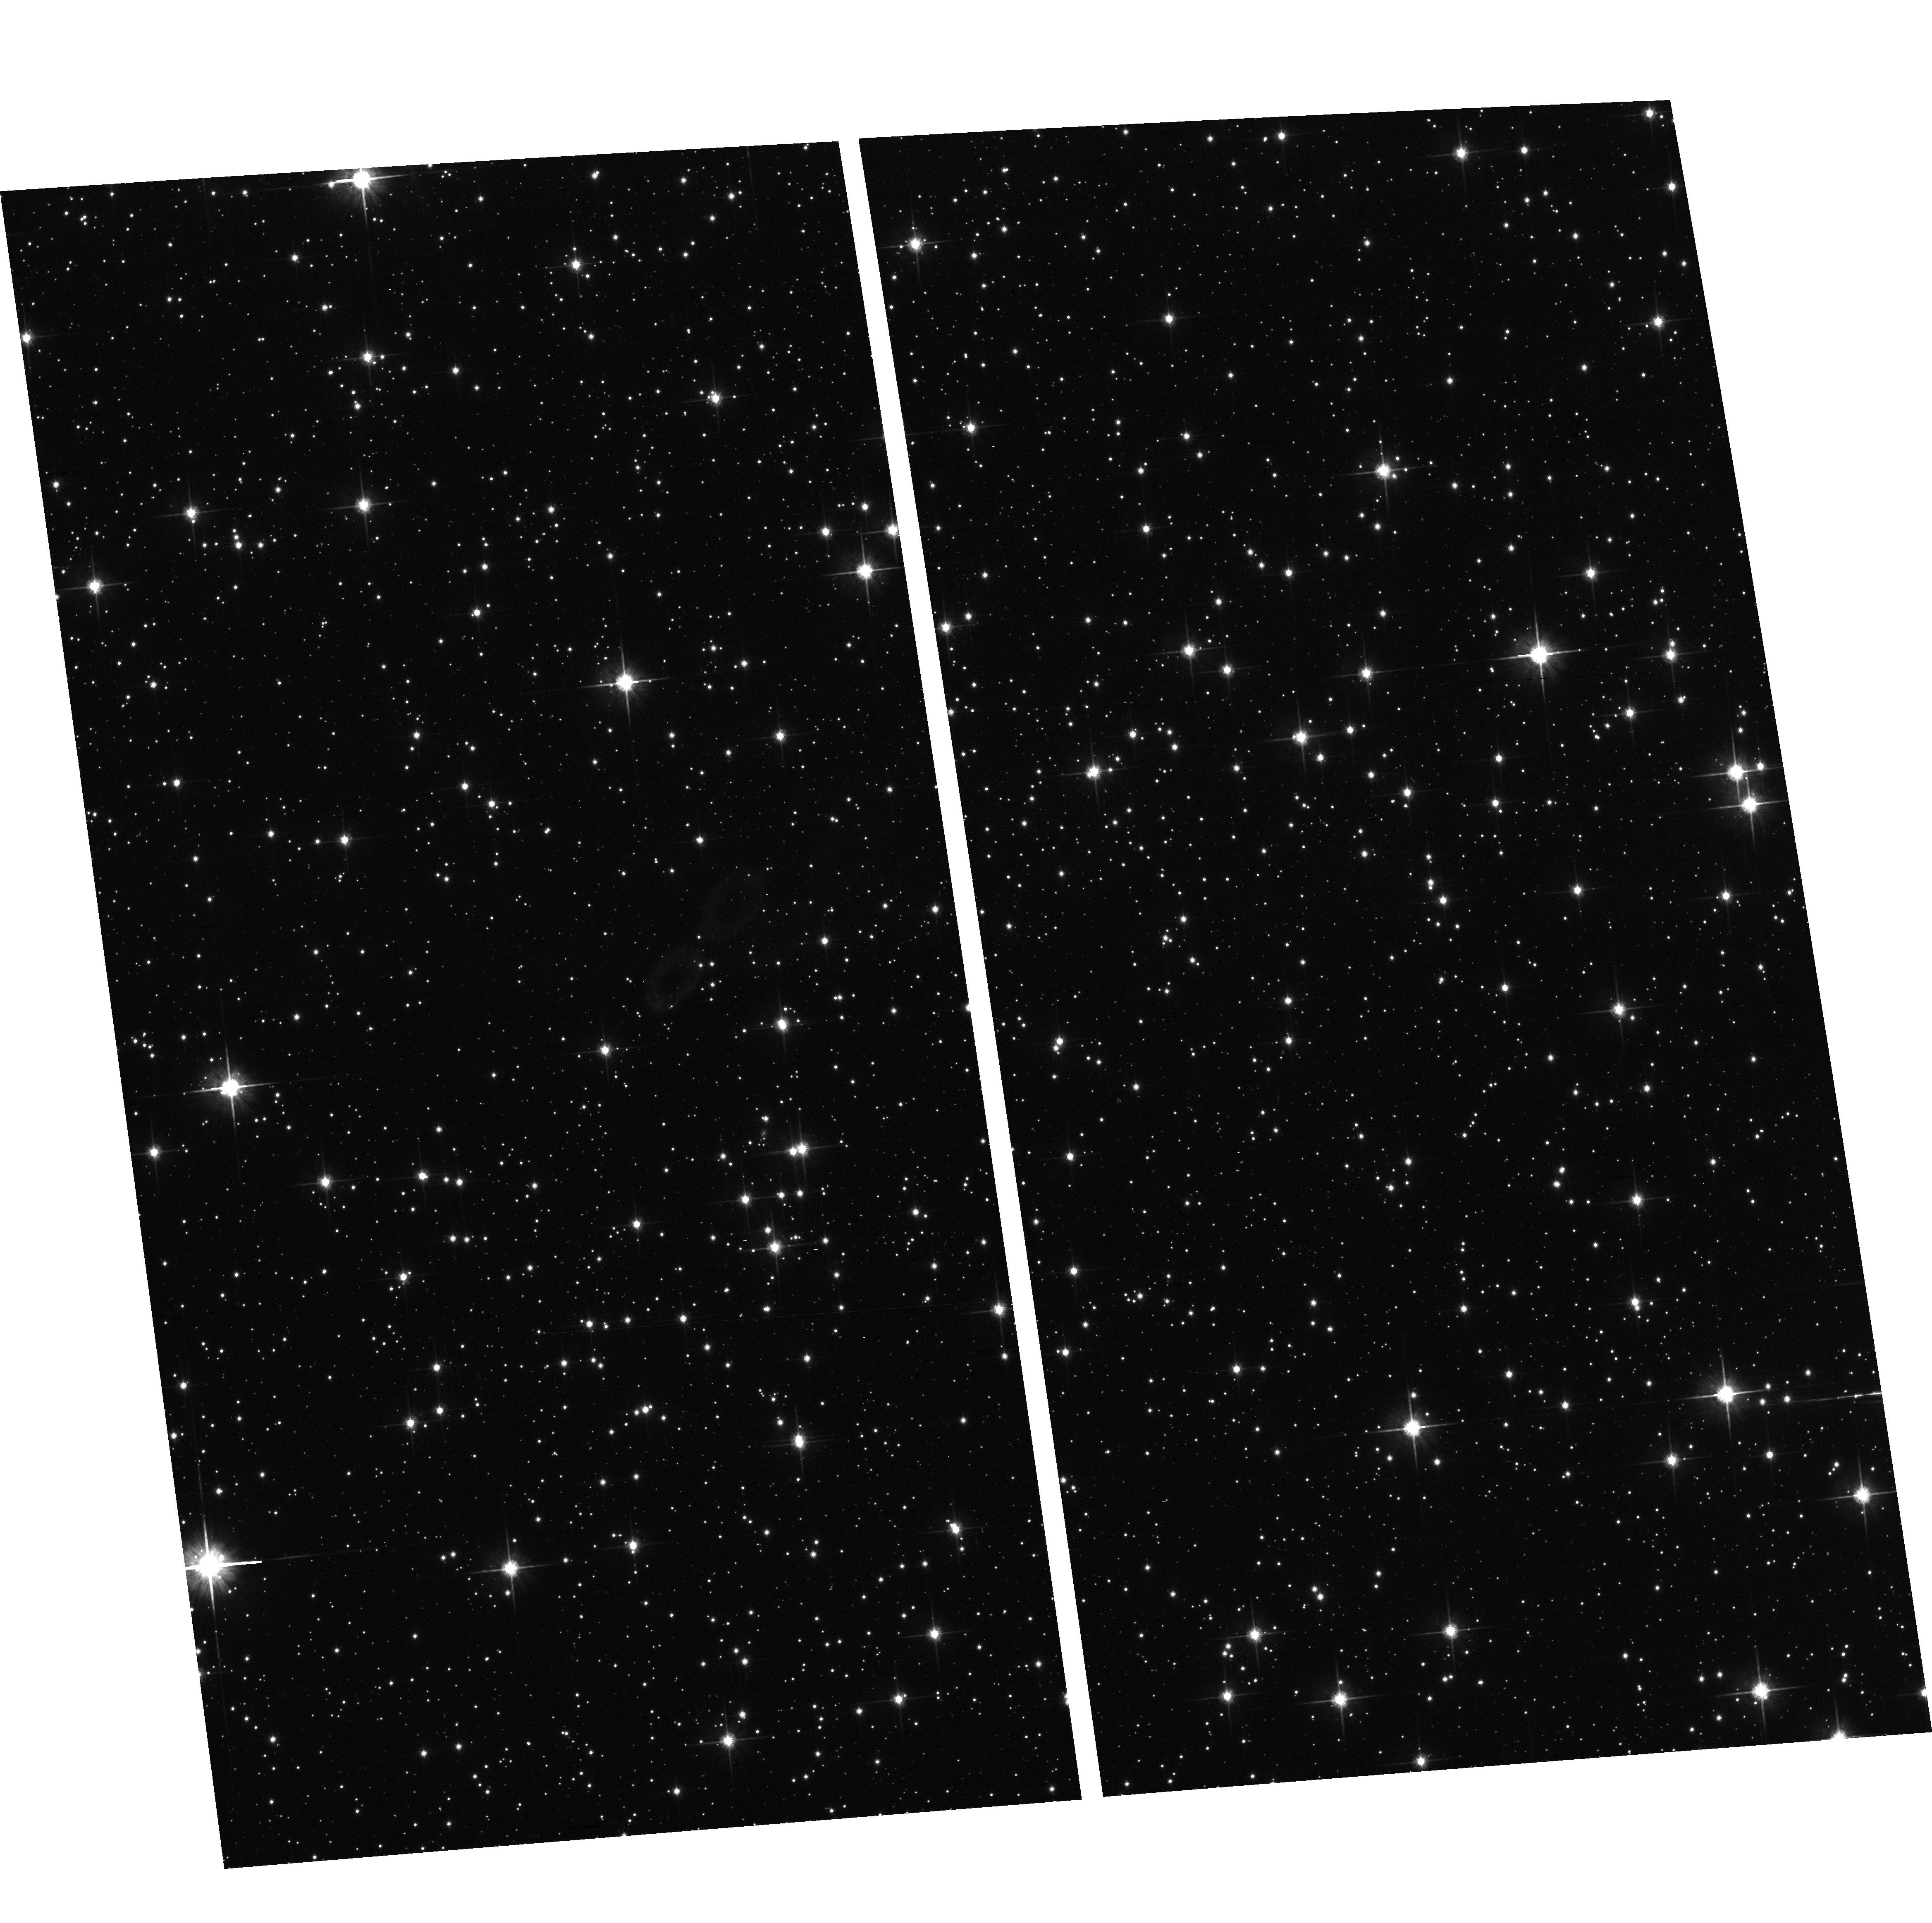
Target: GENERIC-FIELD-3
Instrument: ACS/WFC
Filter: F814W
Exposure: 29 min
Observation ID: hst_10166_03_acs_wfc_f814w_j91s03

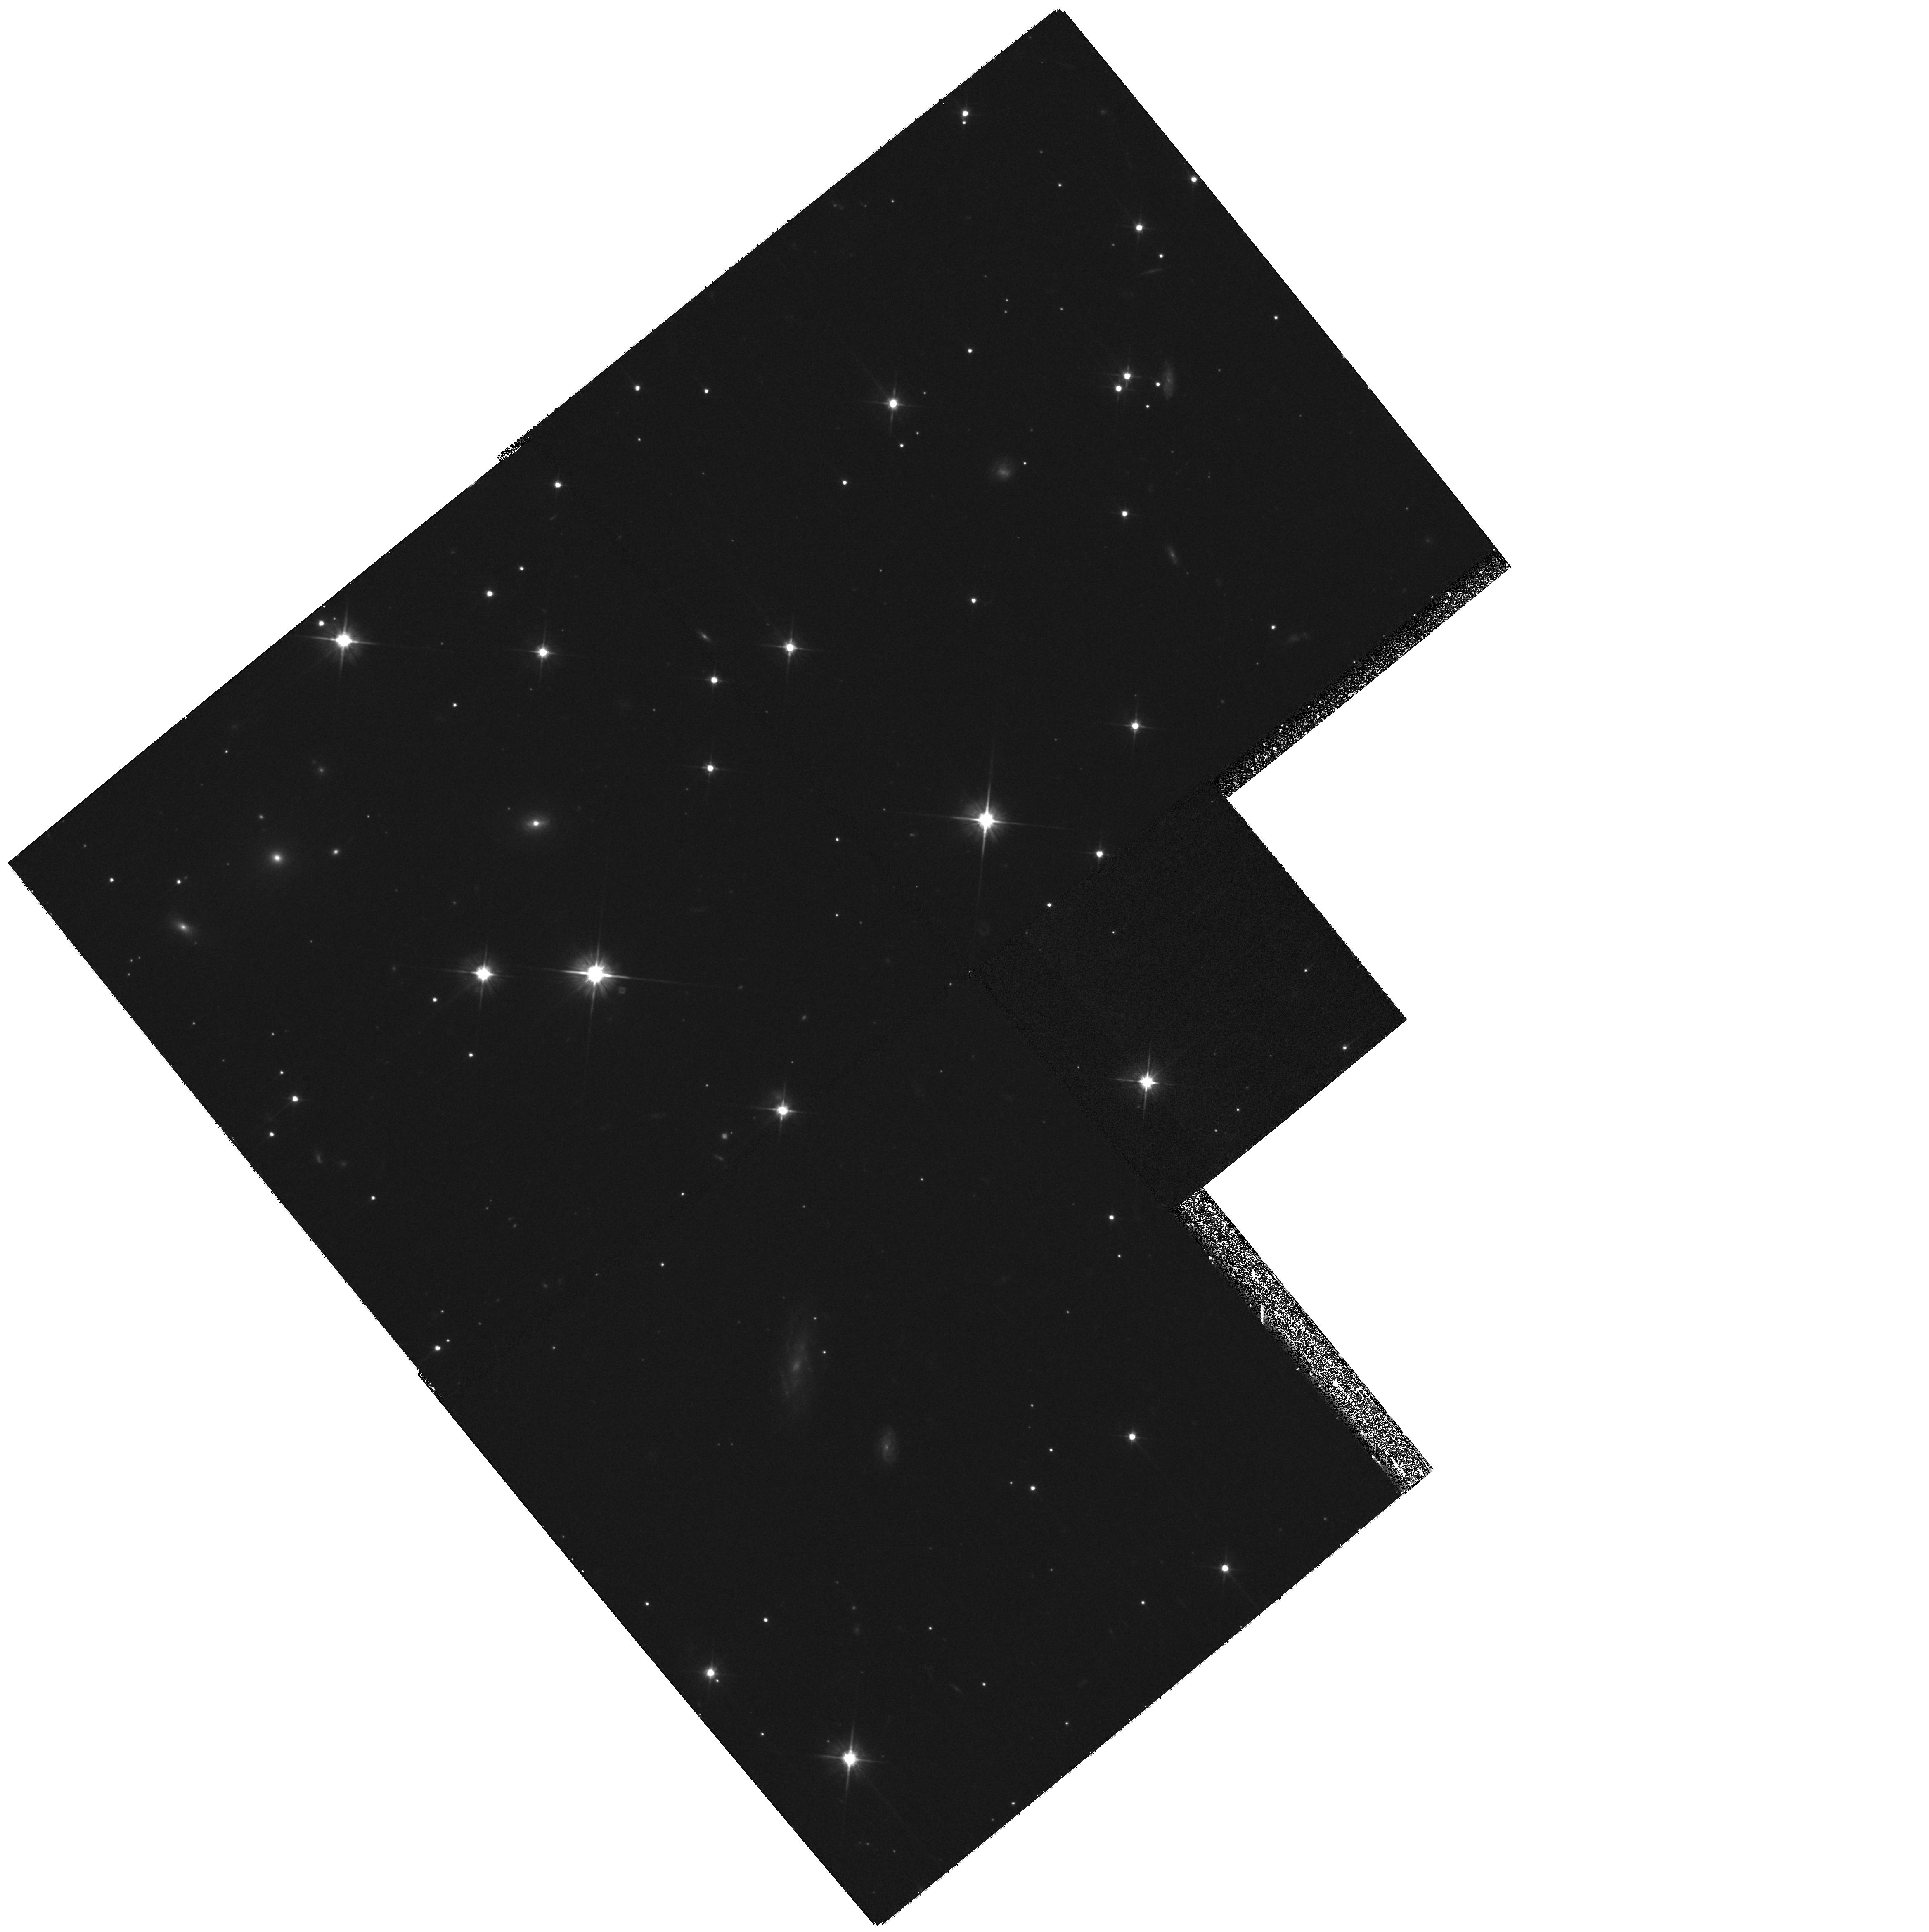
Target: GENERIC-FIELD-4
Instrument: WFPC2/PC
Filter: F606W
Exposure: 27 min
Observation ID: hst_10166_04_wfpc2_pc_f606w_u91s04

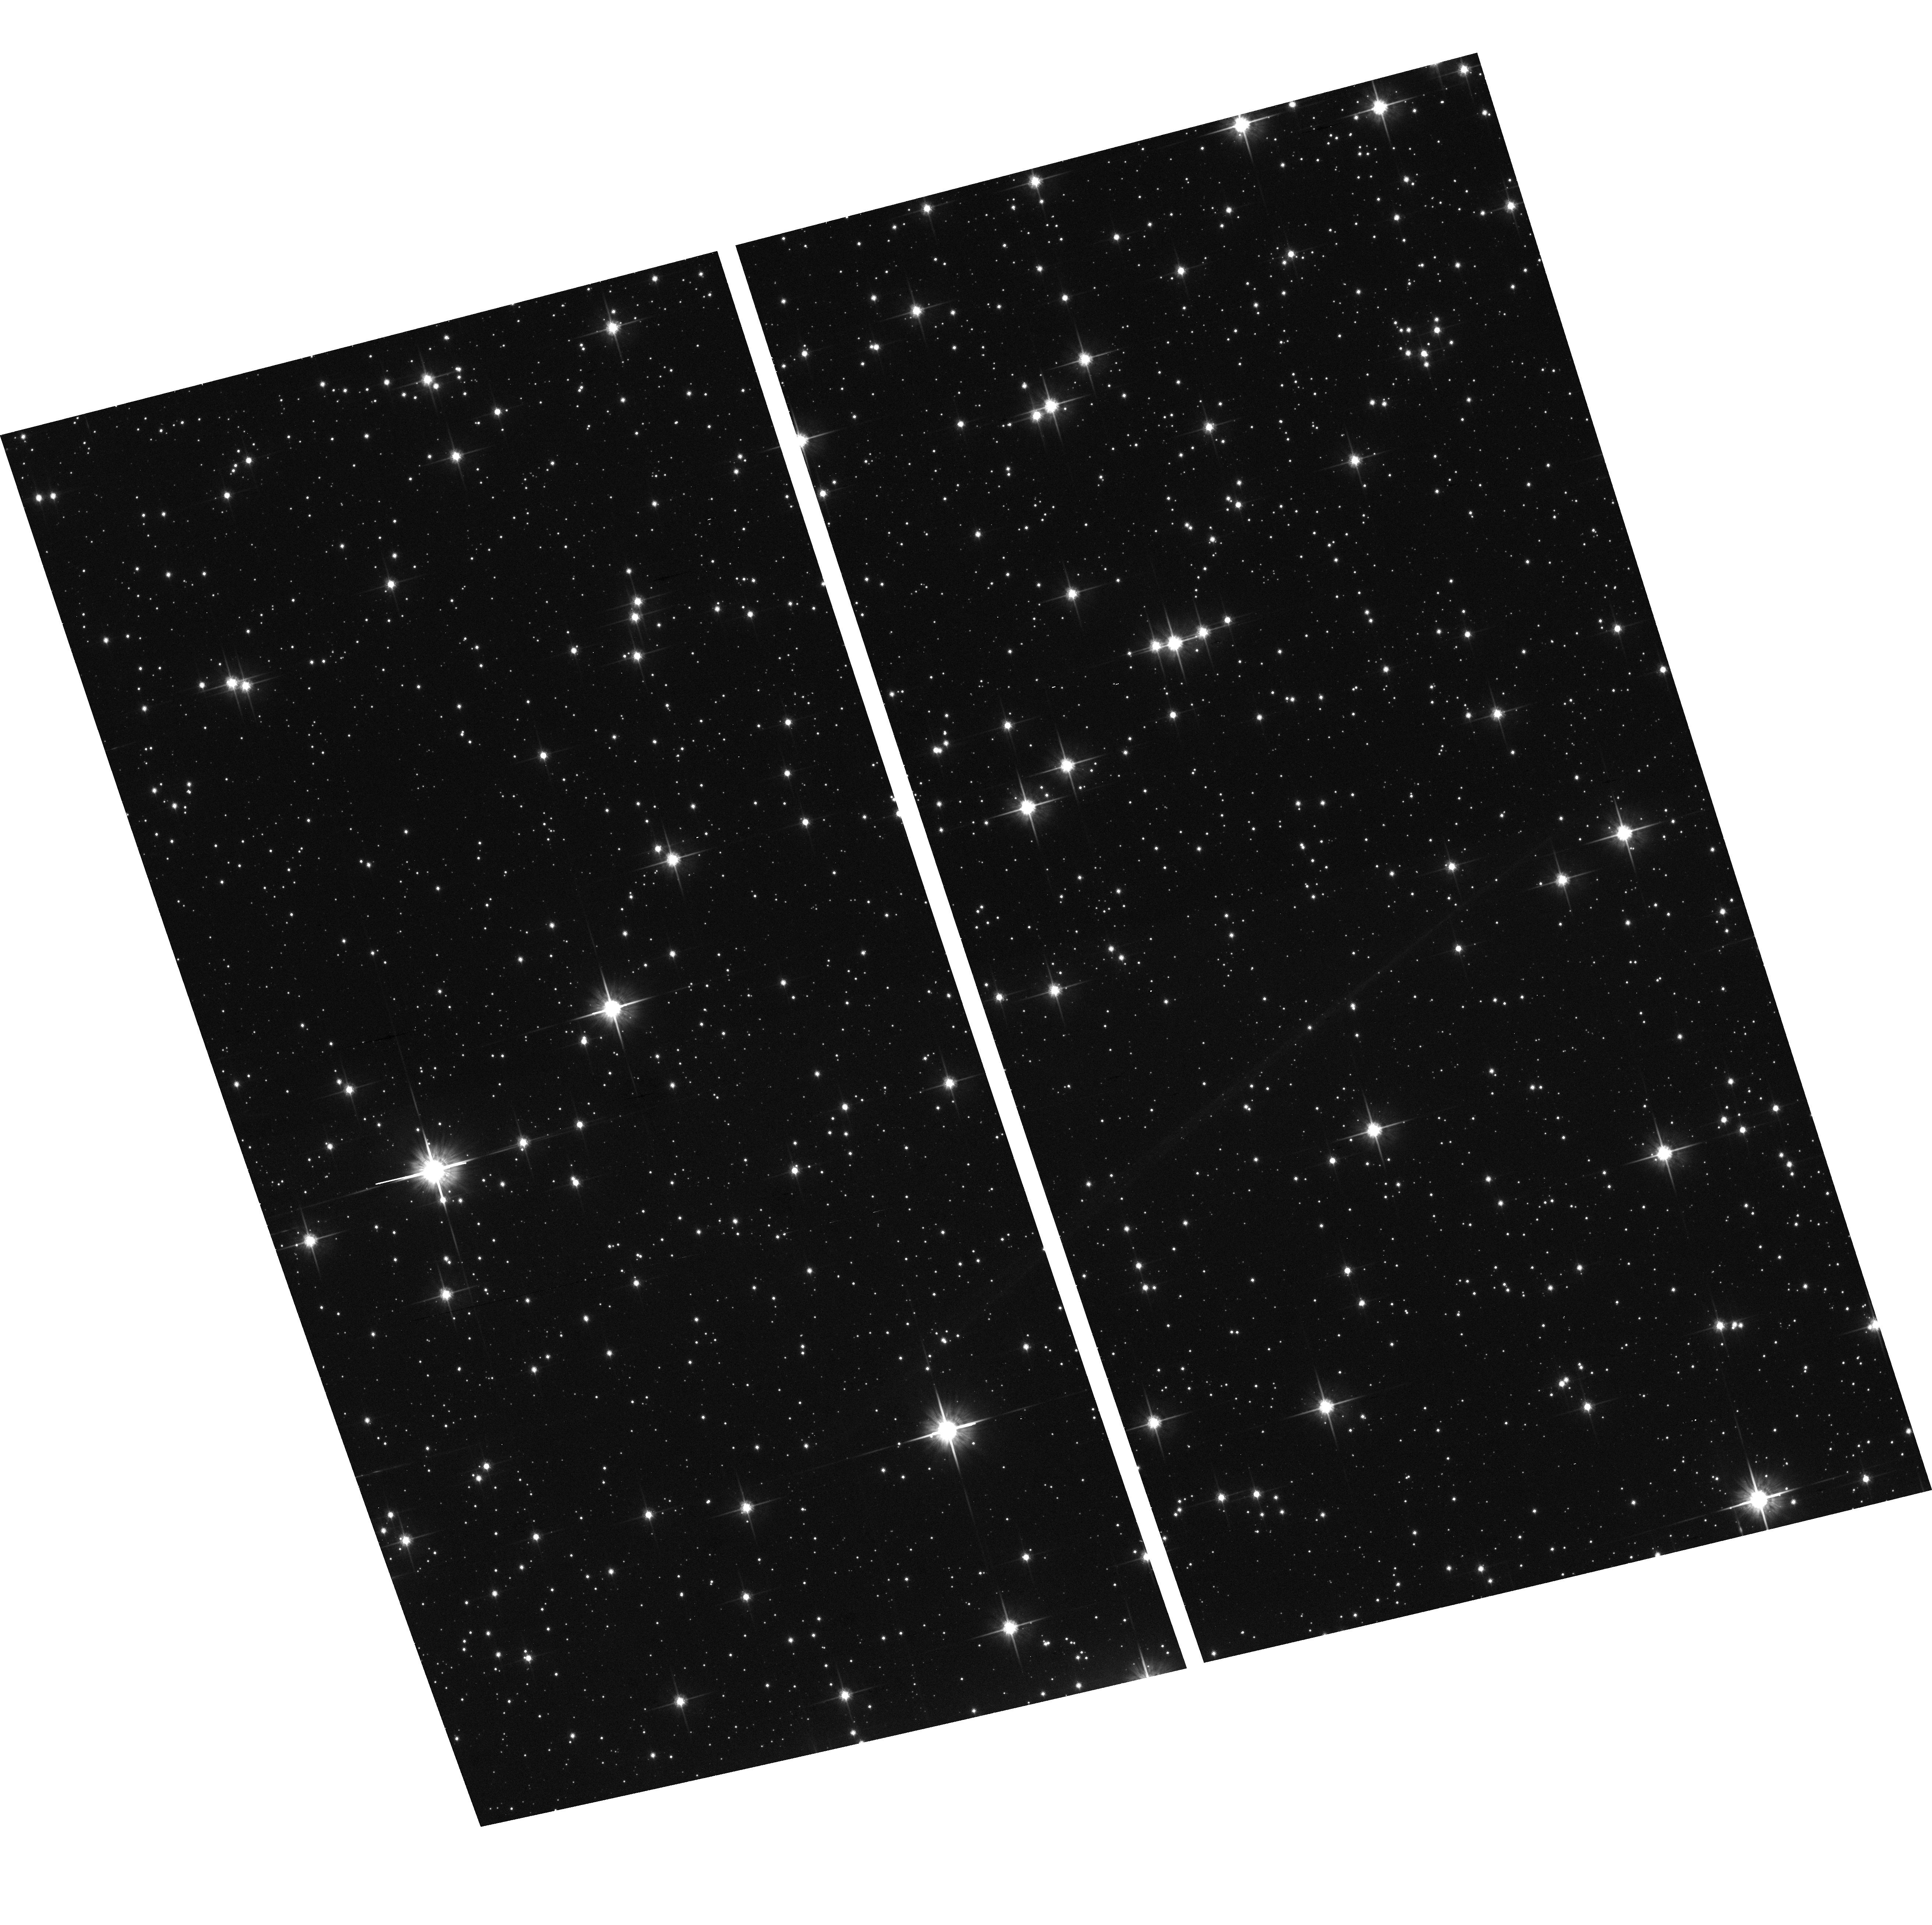
Target: GENERIC-FIELD-1
Instrument: ACS/WFC
Filter: F814W
Exposure: 29 min
Observation ID: hst_10166_01_acs_wfc_f814w_j91s01

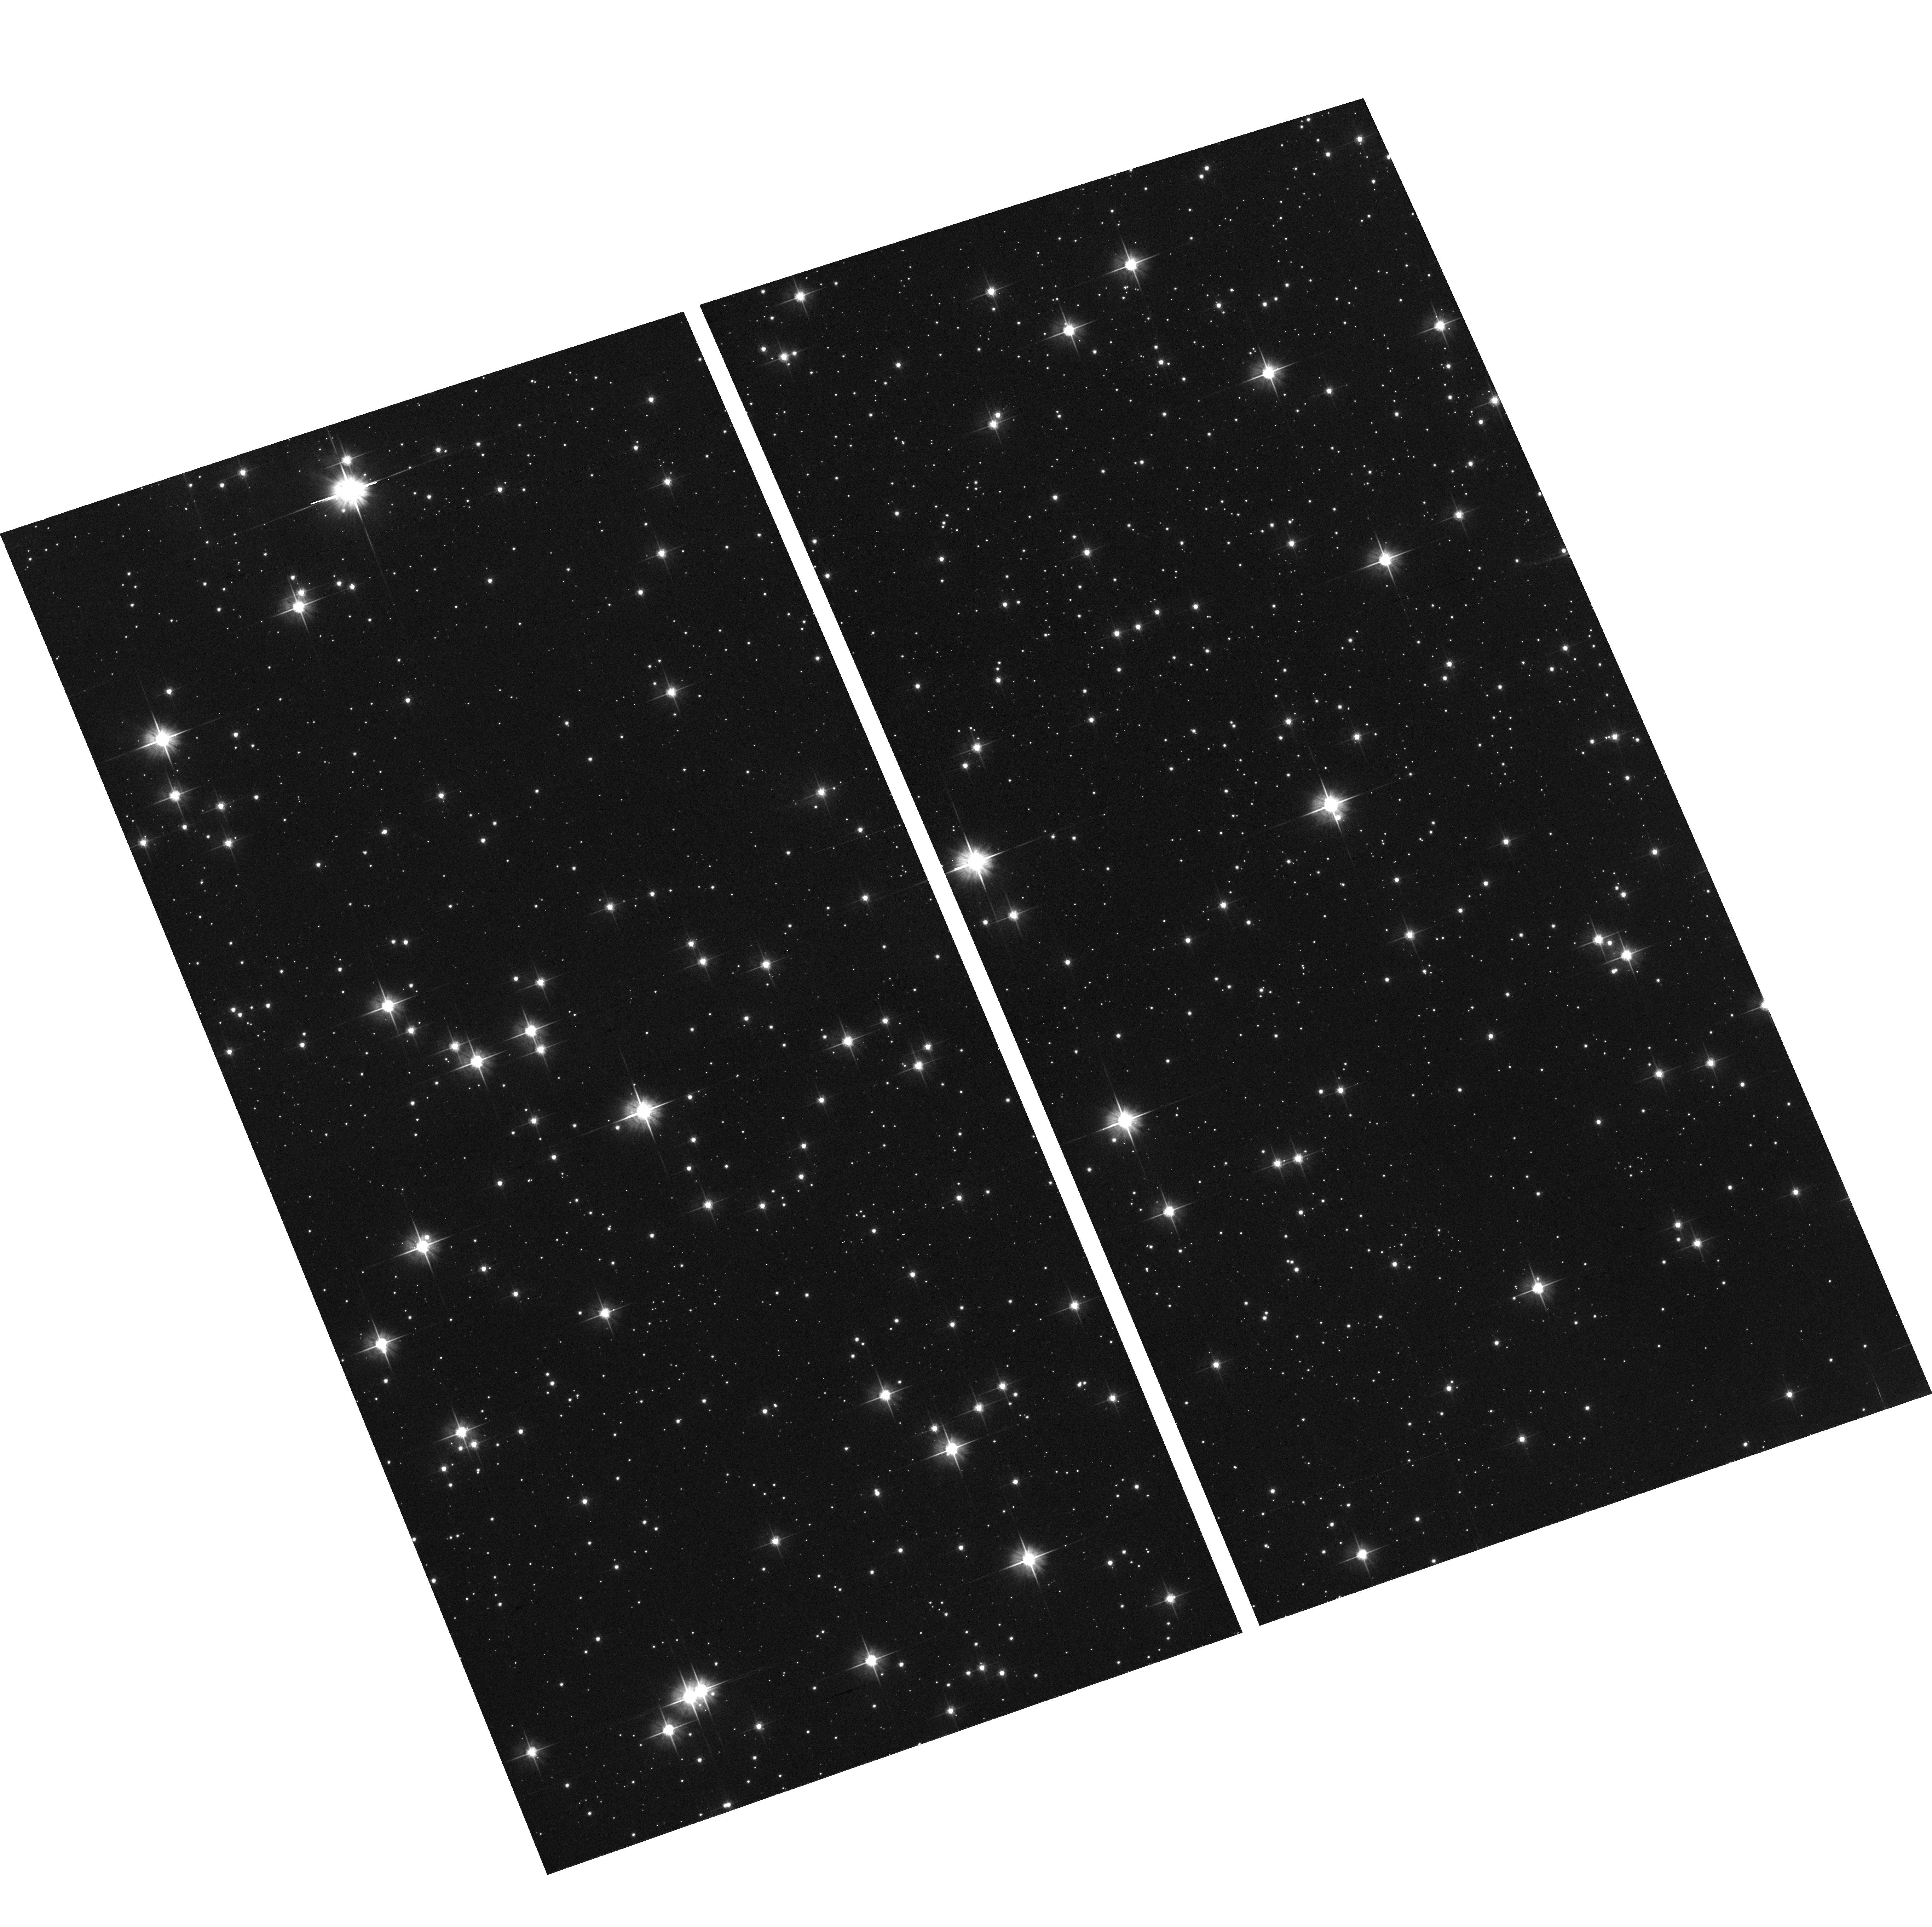
Target: GENERIC-FIELD-2
Instrument: ACS/WFC
Filter: F606W
Exposure: 31 min
Observation ID: hst_10166_02_acs_wfc_f606w_j91s02

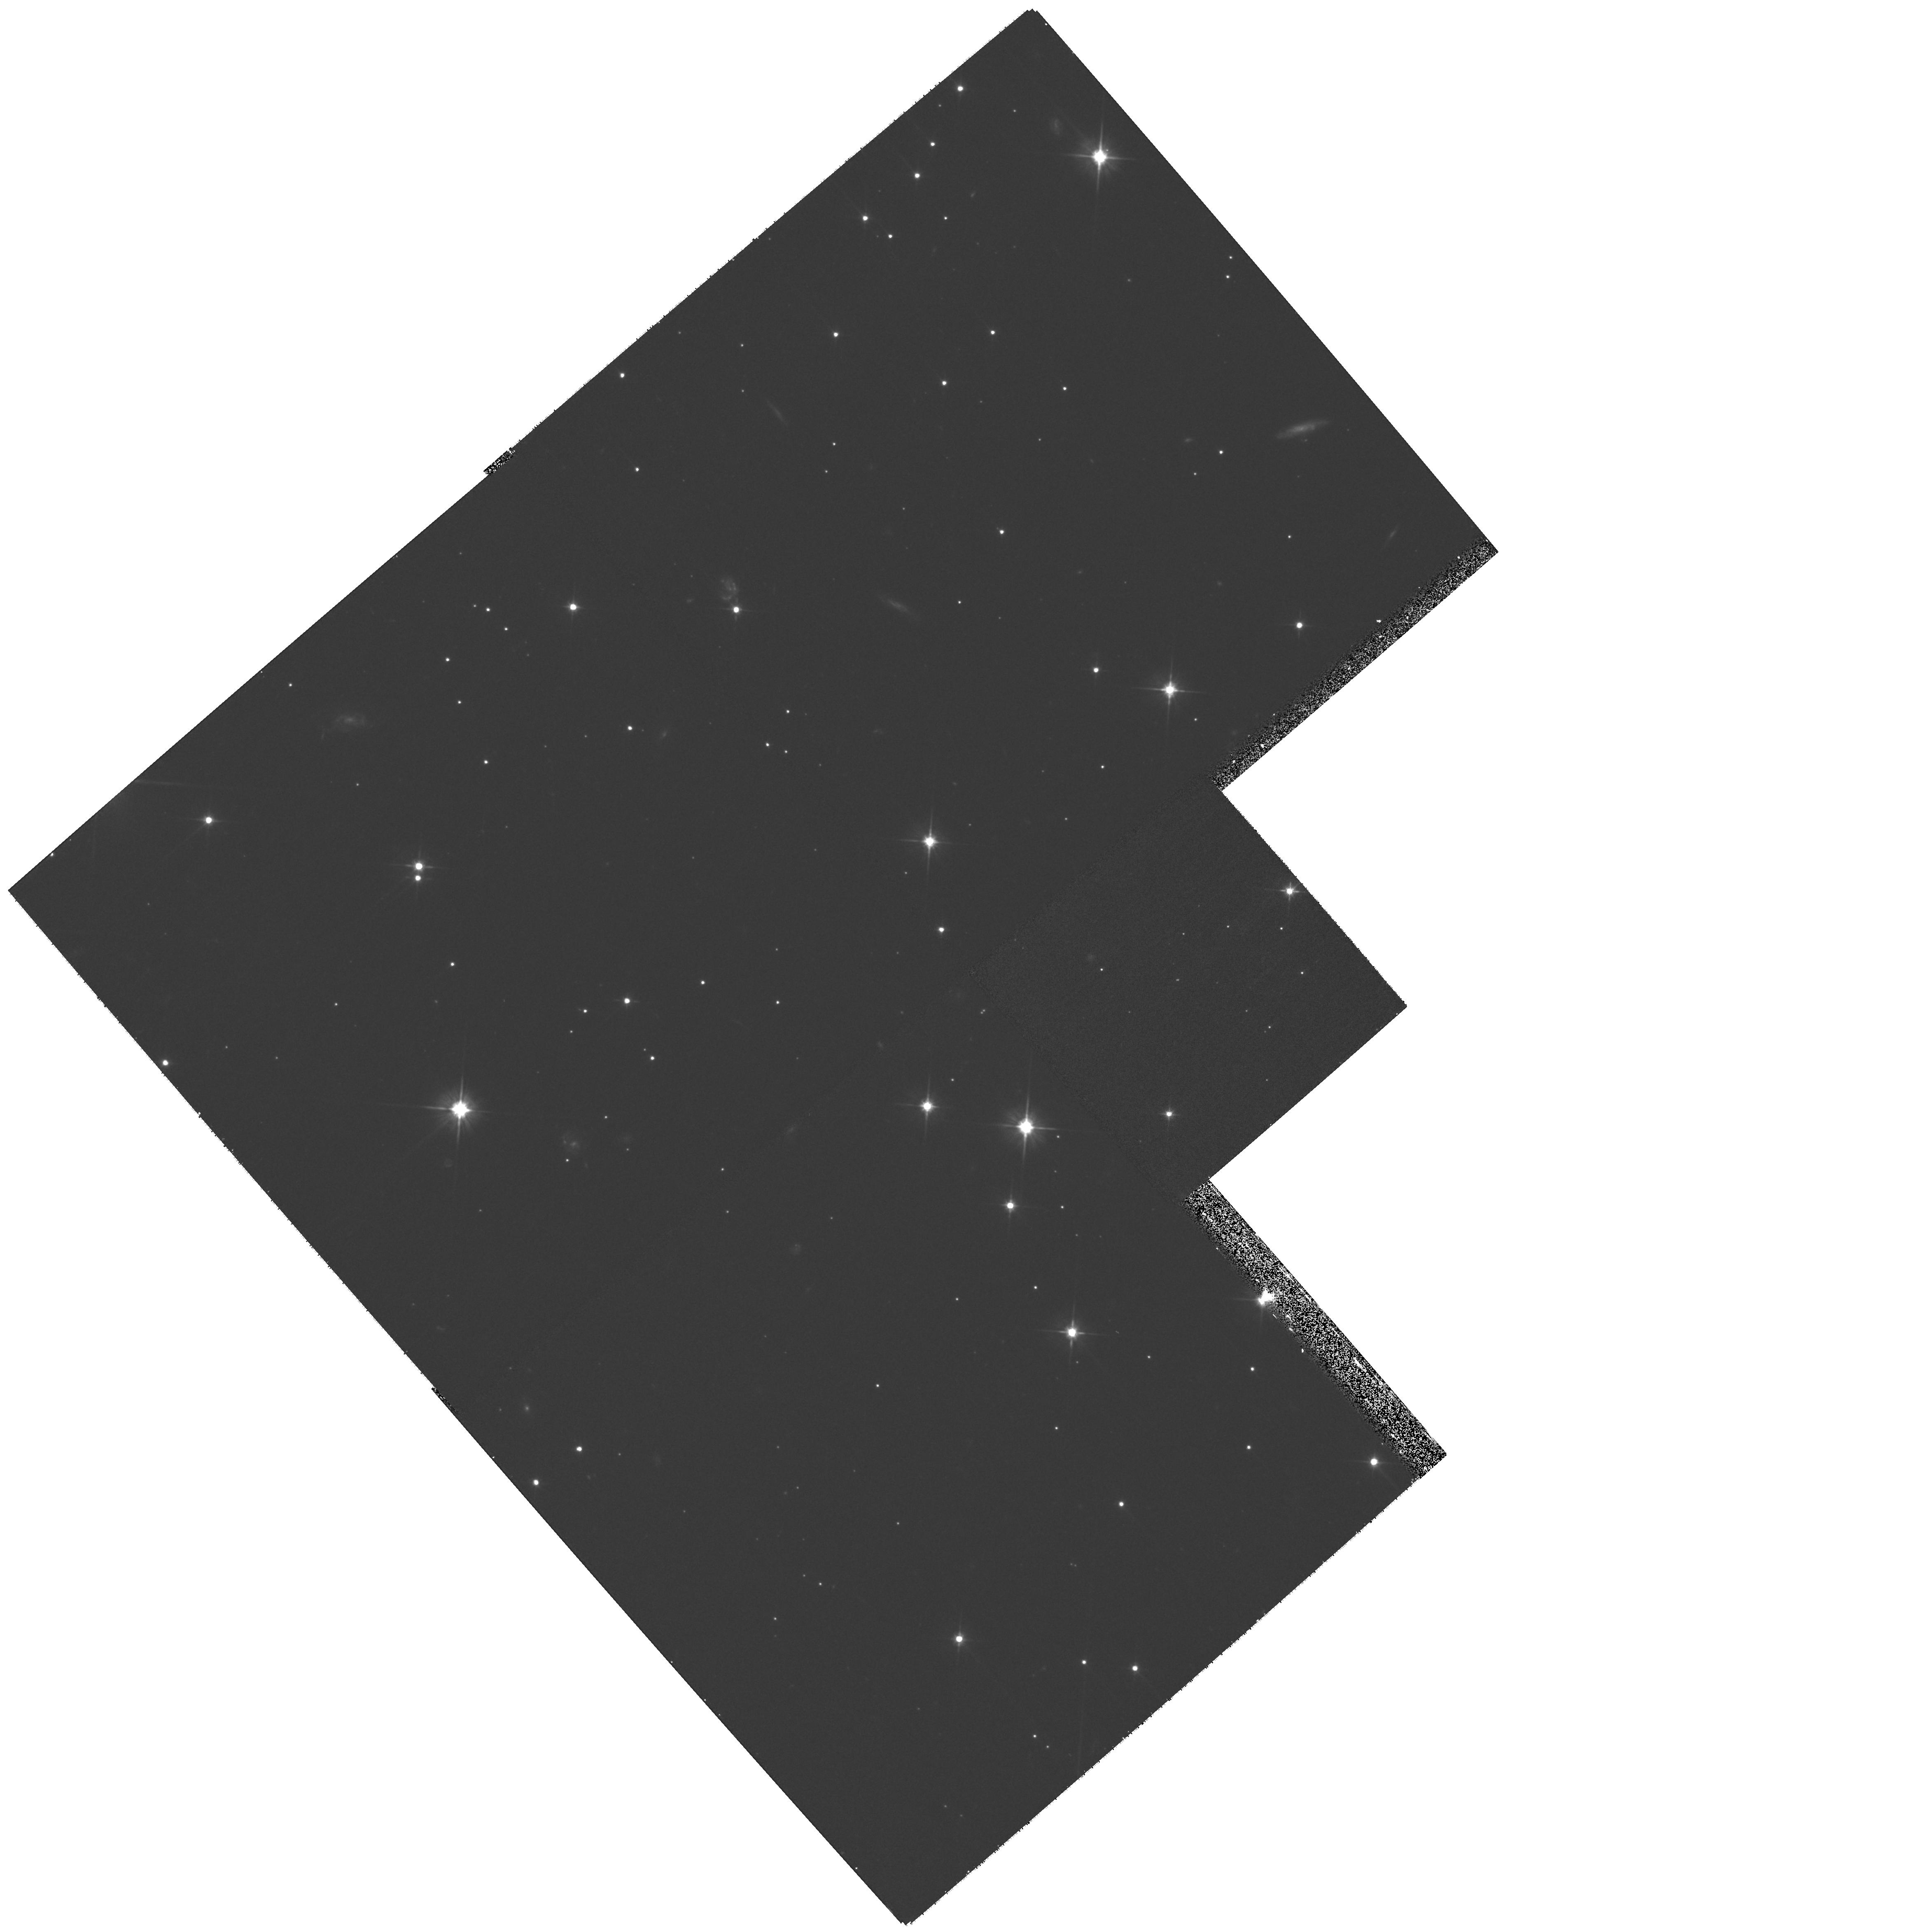
Target: GENERIC-FIELD-7
Instrument: WFPC2/PC
Filter: F606W
Exposure: 27 min
Observation ID: hst_10166_07_wfpc2_pc_f606w_u91s07

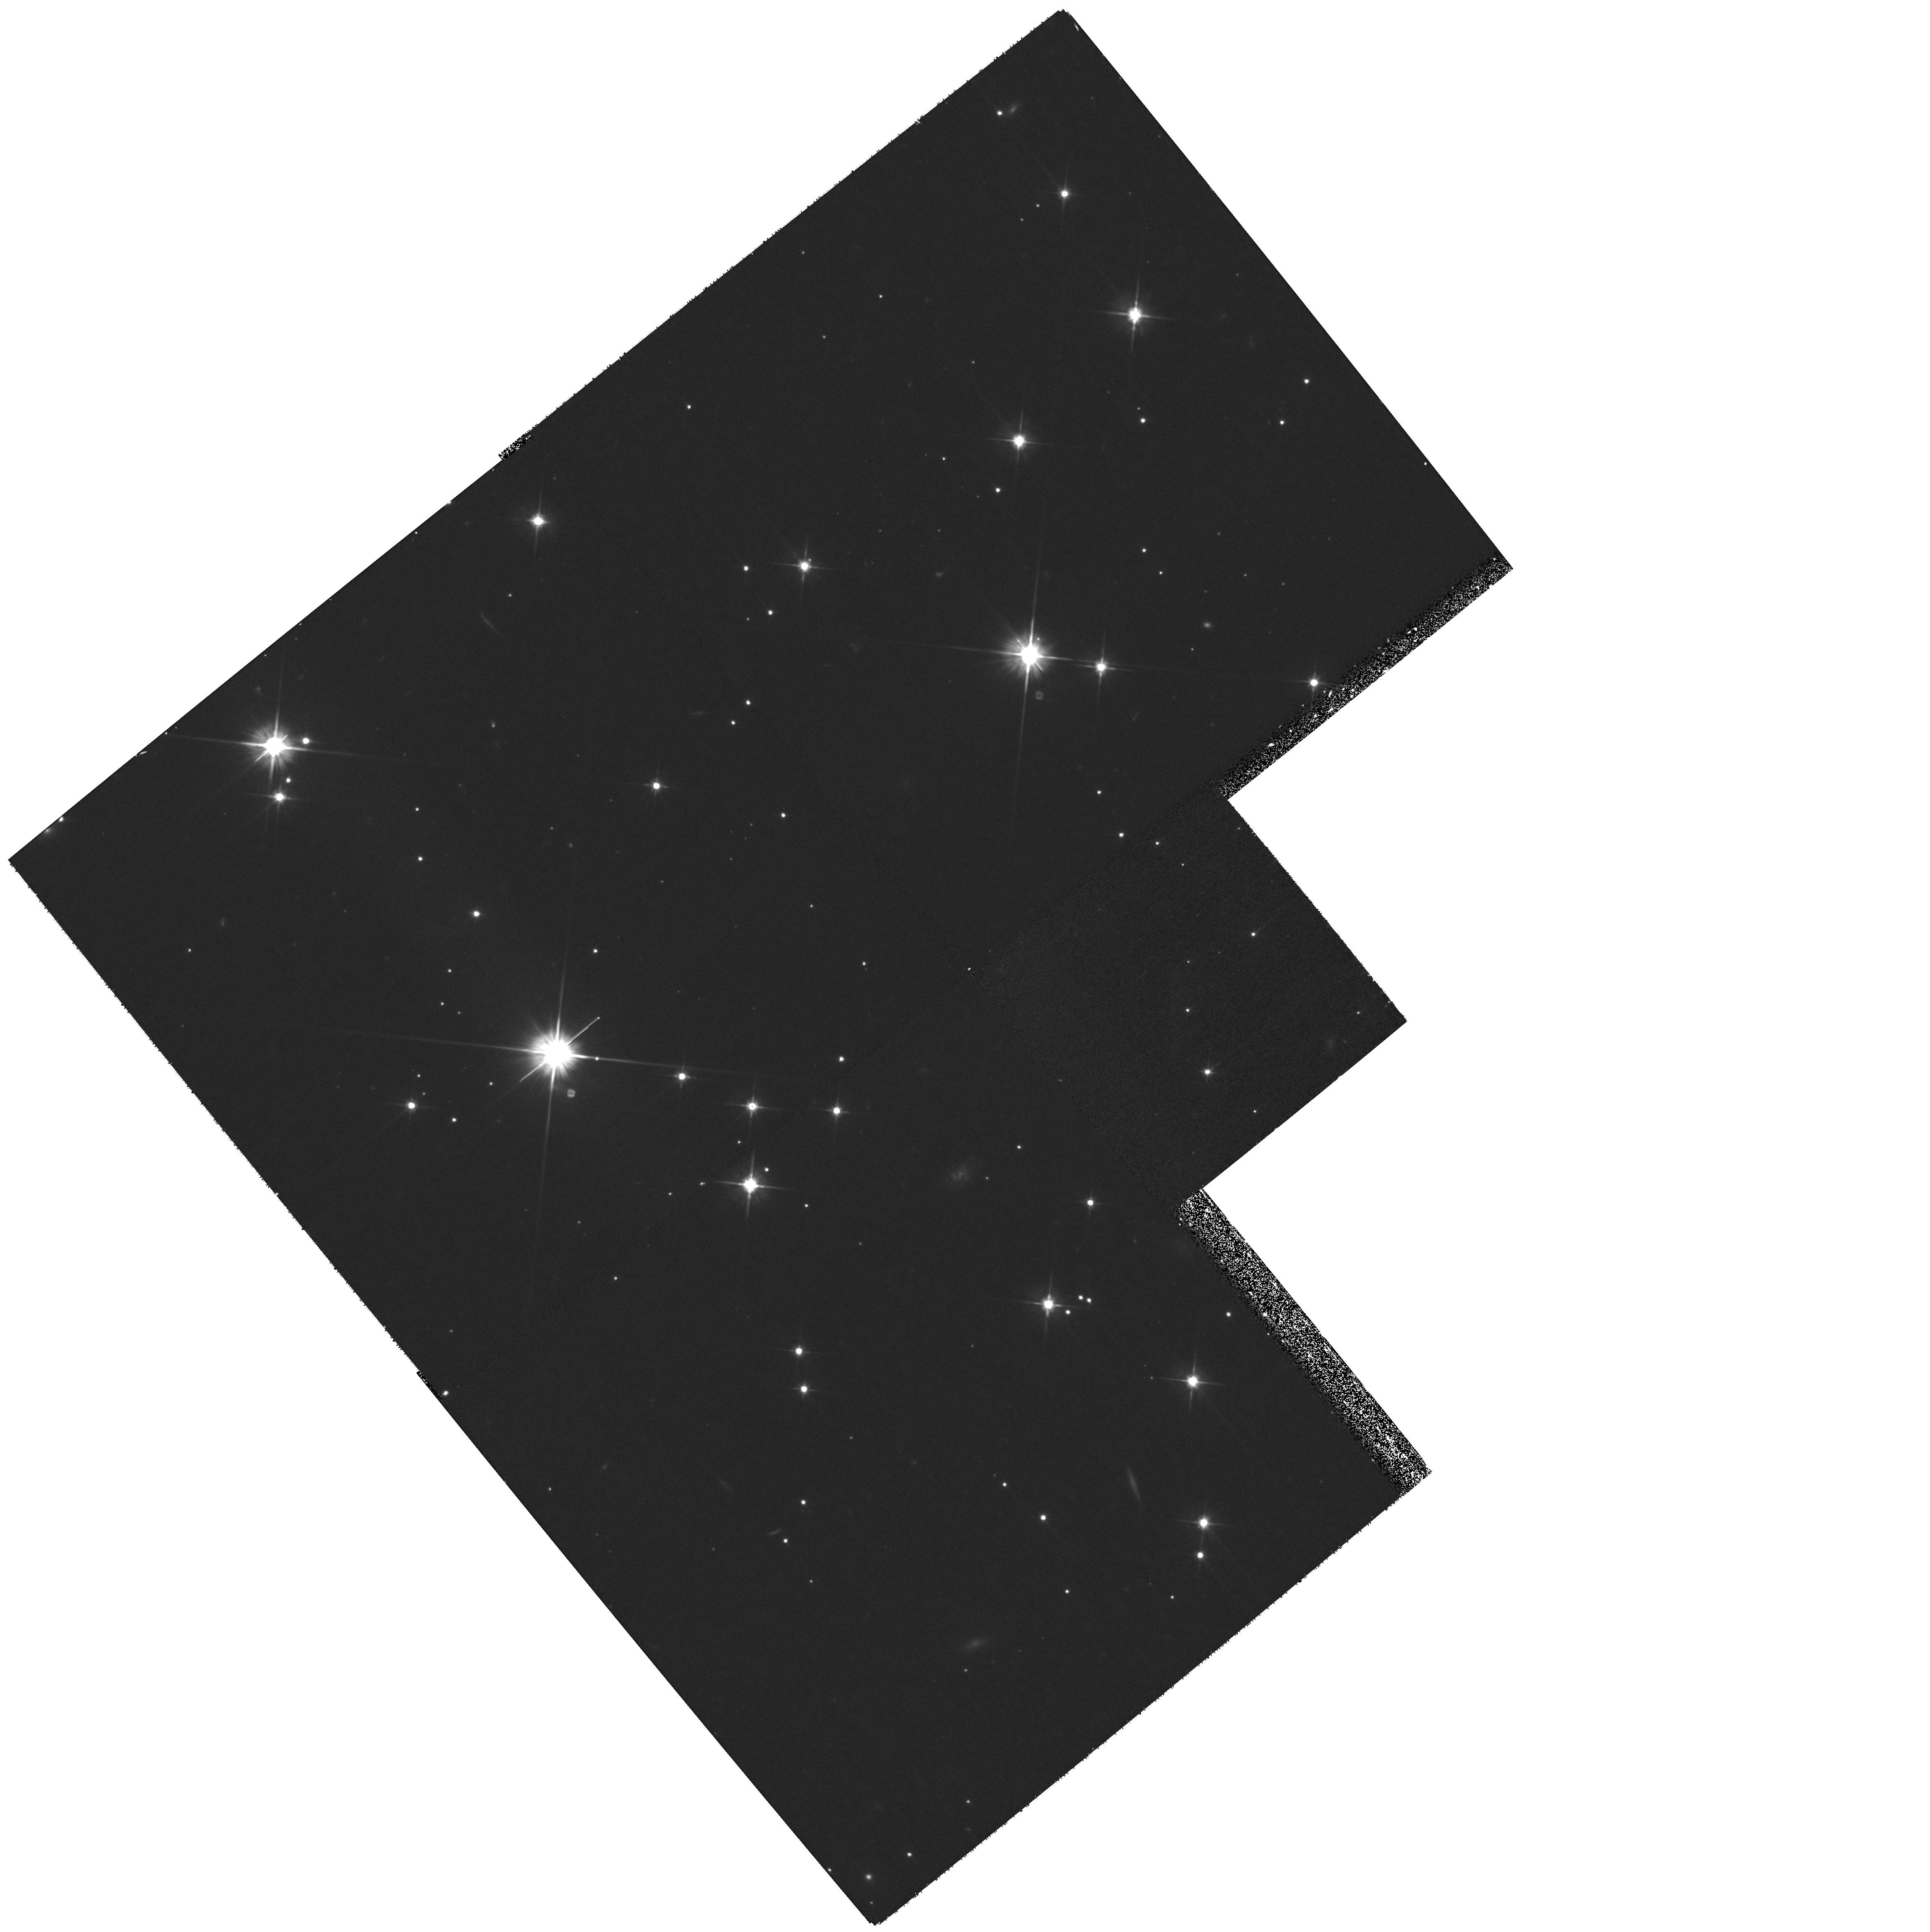
Target: GENERIC-FIELD-5
Instrument: WFPC2/PC
Filter: F606W
Exposure: 27 min
Observation ID: hst_10166_05_wfpc2_pc_f606w_u91s05

ACS and WFPC2 Stellar Photometry in the Kepler Mission Target Field (PI: Borucki, William J.)

We will observe three regions at the Galactic Equator (GE) to determine the number of stars in the magnitude range from 18 to 25 in the target field of the NASA Kepler mission. This mission will search for Earth-size planets orbiting other stars. The field is a twelve by twelve degree square in Cygnus. It abuts the GE. The detection technique is to search photometrically for planetary transits. Faint eclipsing binaries that are not spatially resolved from the target star by Kepler may cause confusion, leading to false positive detections. The HST is uniquely capable of determining the potential magnitude of the issue in the region of the GE, where stellar densities are extremely high.